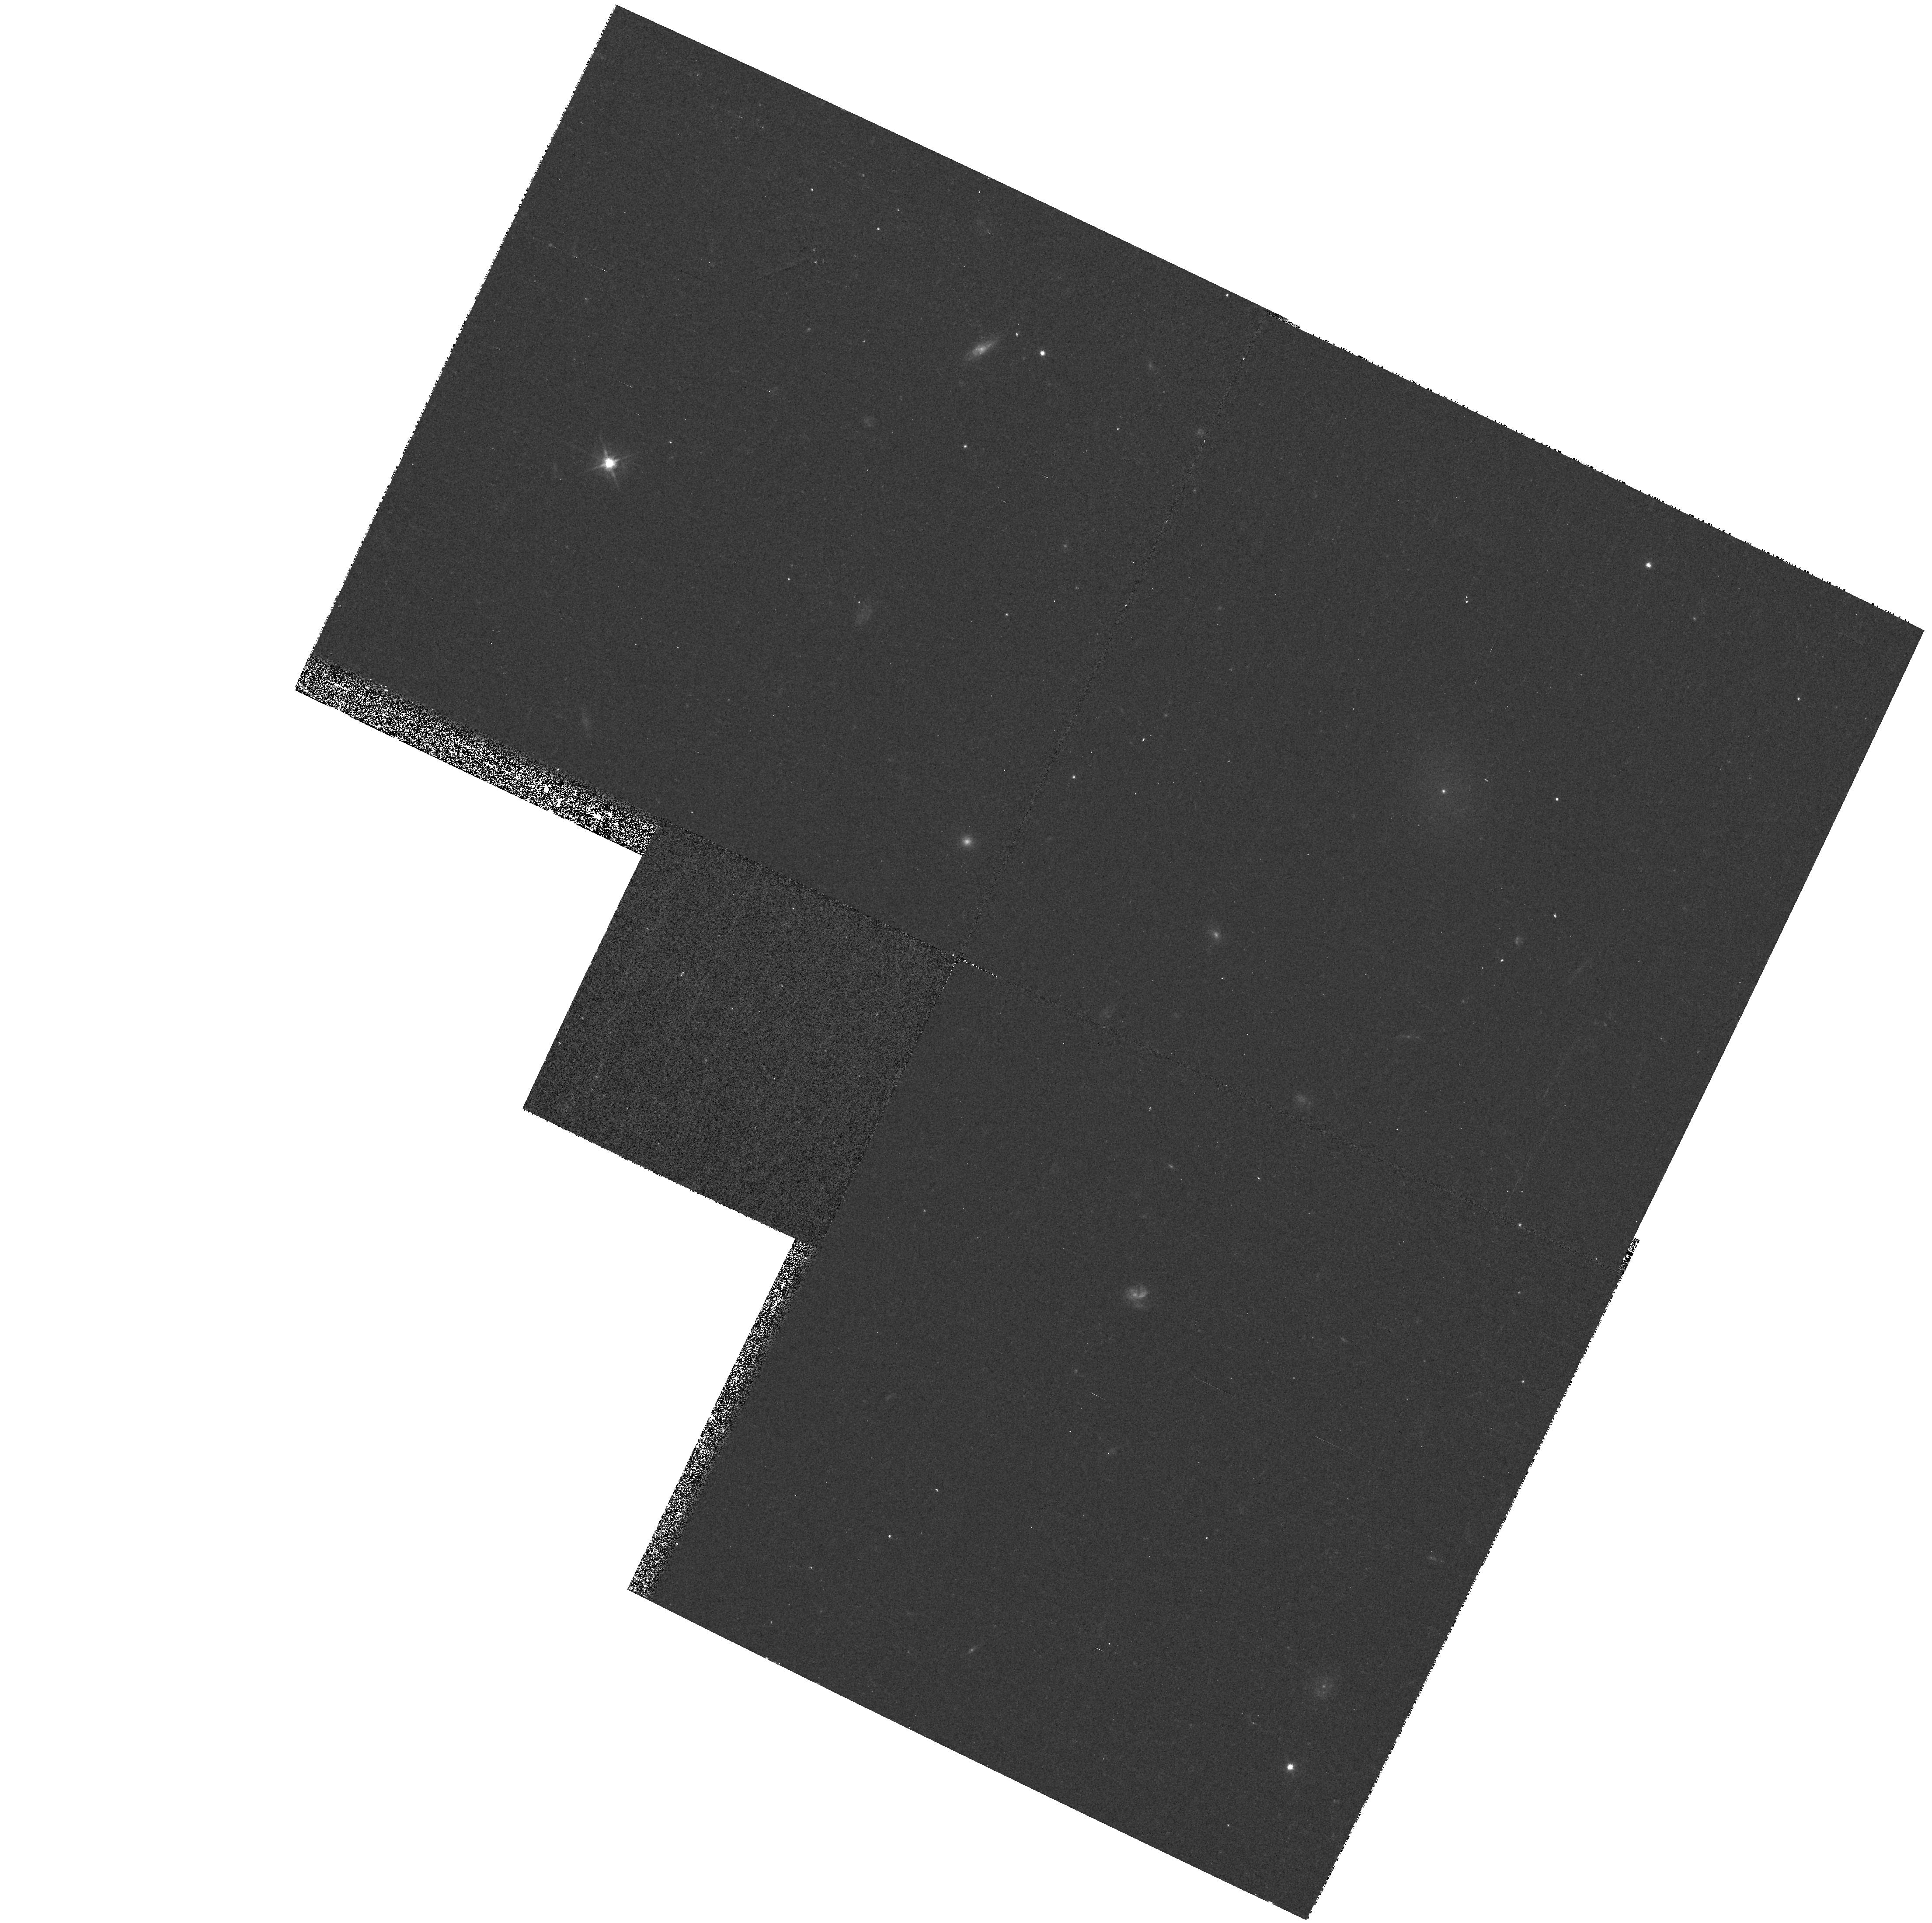
Target: FCC189. Instrument: WFPC2/PC. Filter: F555W. Exposure: 8 min. Observation ID: hst_7377_24_wfpc2_pc_f555w_u42o24

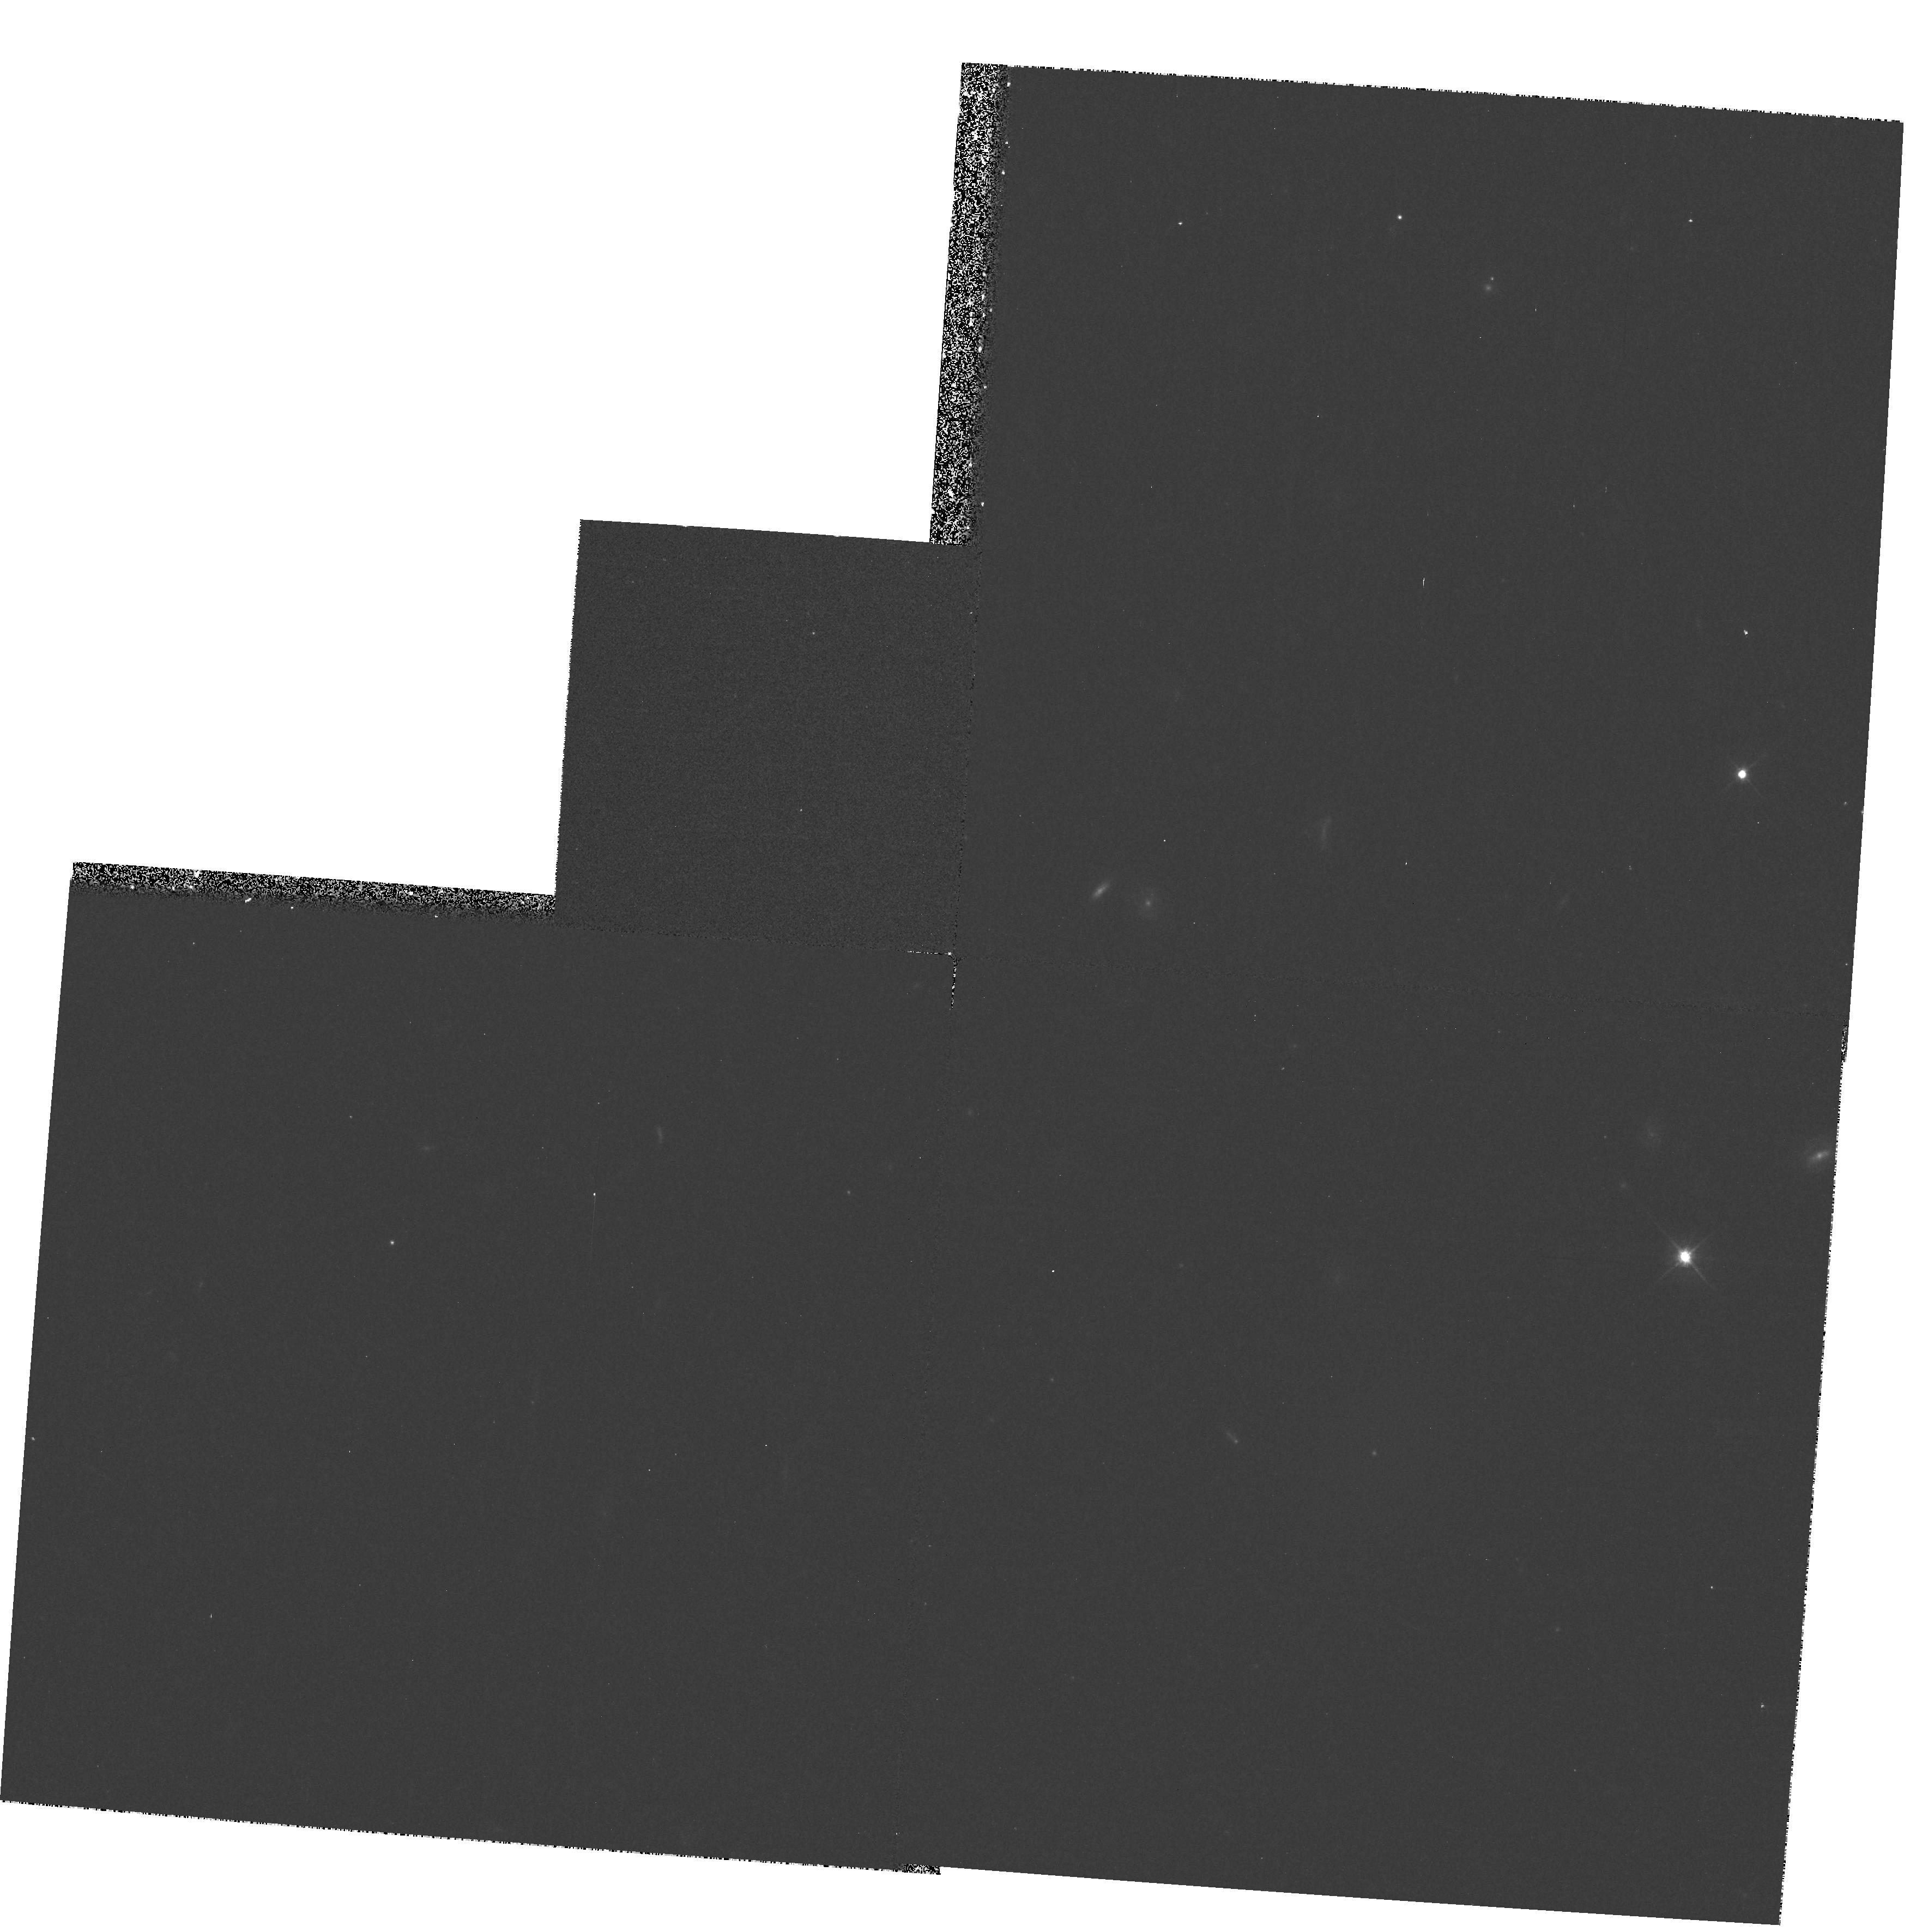
Target: FCC218. Instrument: WFPC2/PC. Filter: F555W. Exposure: 8 min. Observation ID: hst_7377_04_wfpc2_pc_f555w_u42o04

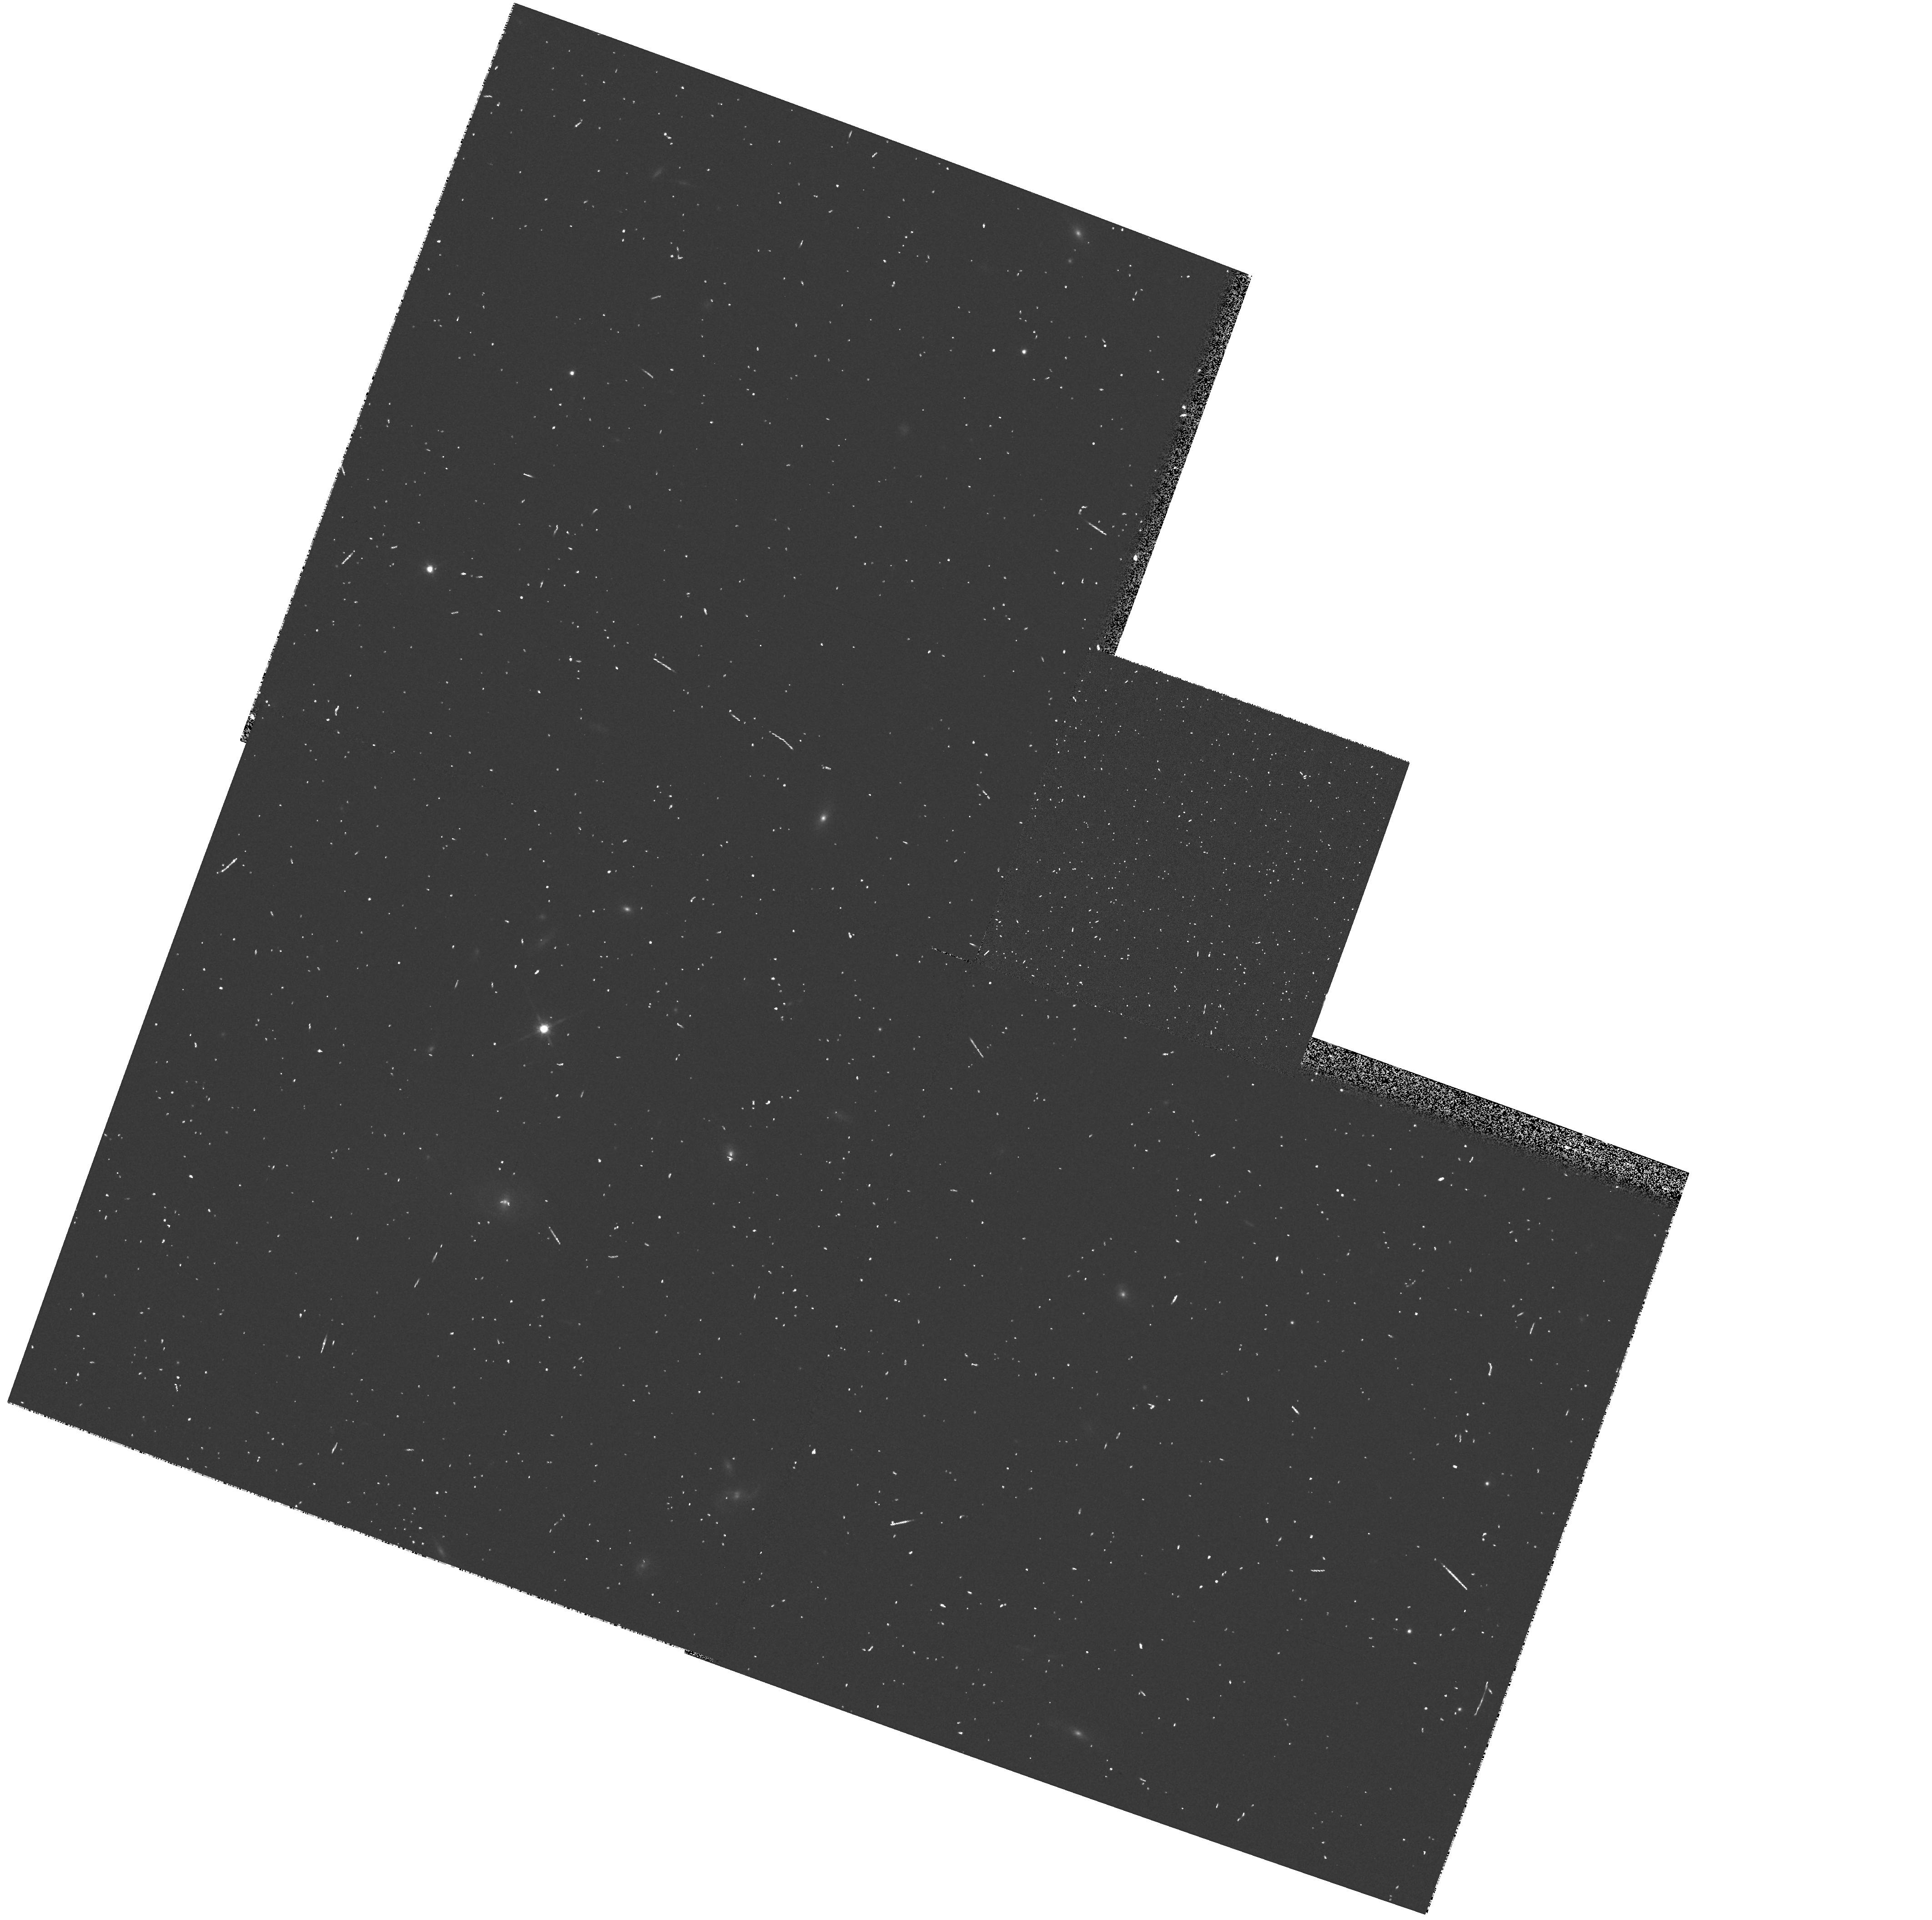
Target: VCC364. Instrument: WFPC2/PC. Filter: F814W. Exposure: 5 min. Observation ID: hst_7377_52_wfpc2_pc_f814w_u42o52

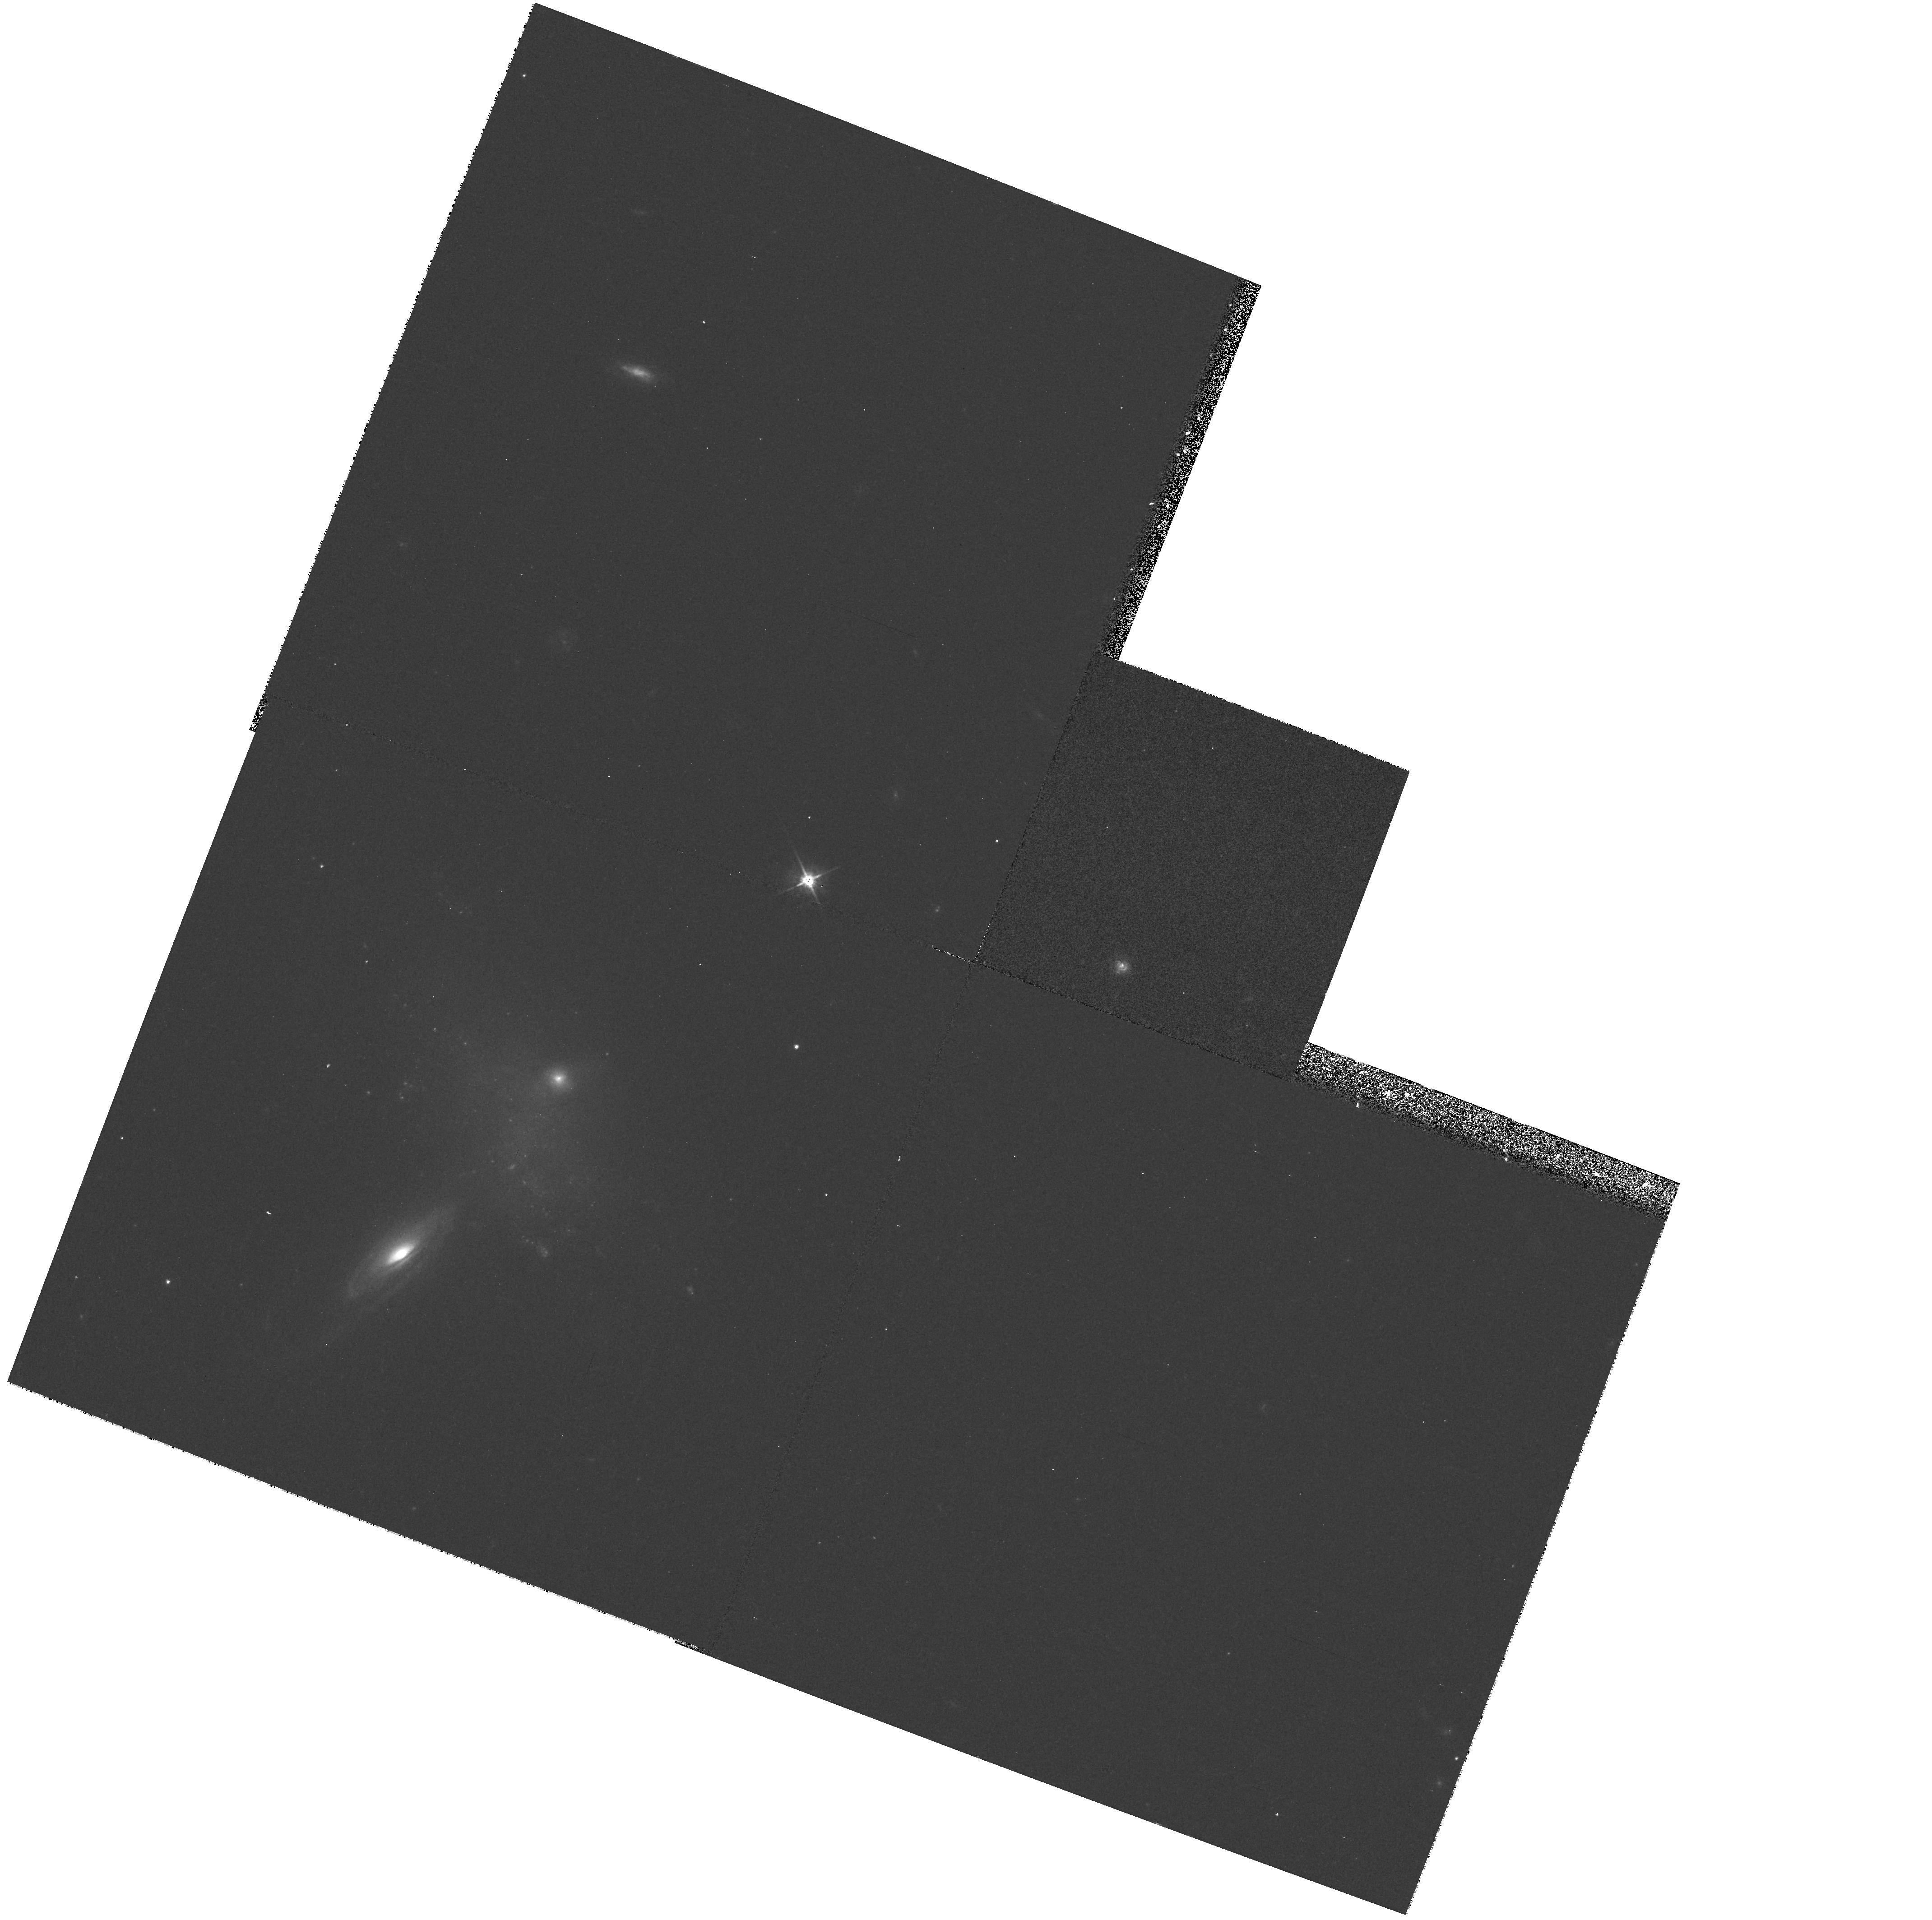
Target: VCC83. Instrument: WFPC2/PC. Filter: F555W. Exposure: 8 min. Observation ID: hst_7377_37_wfpc2_pc_f555w_u42o37

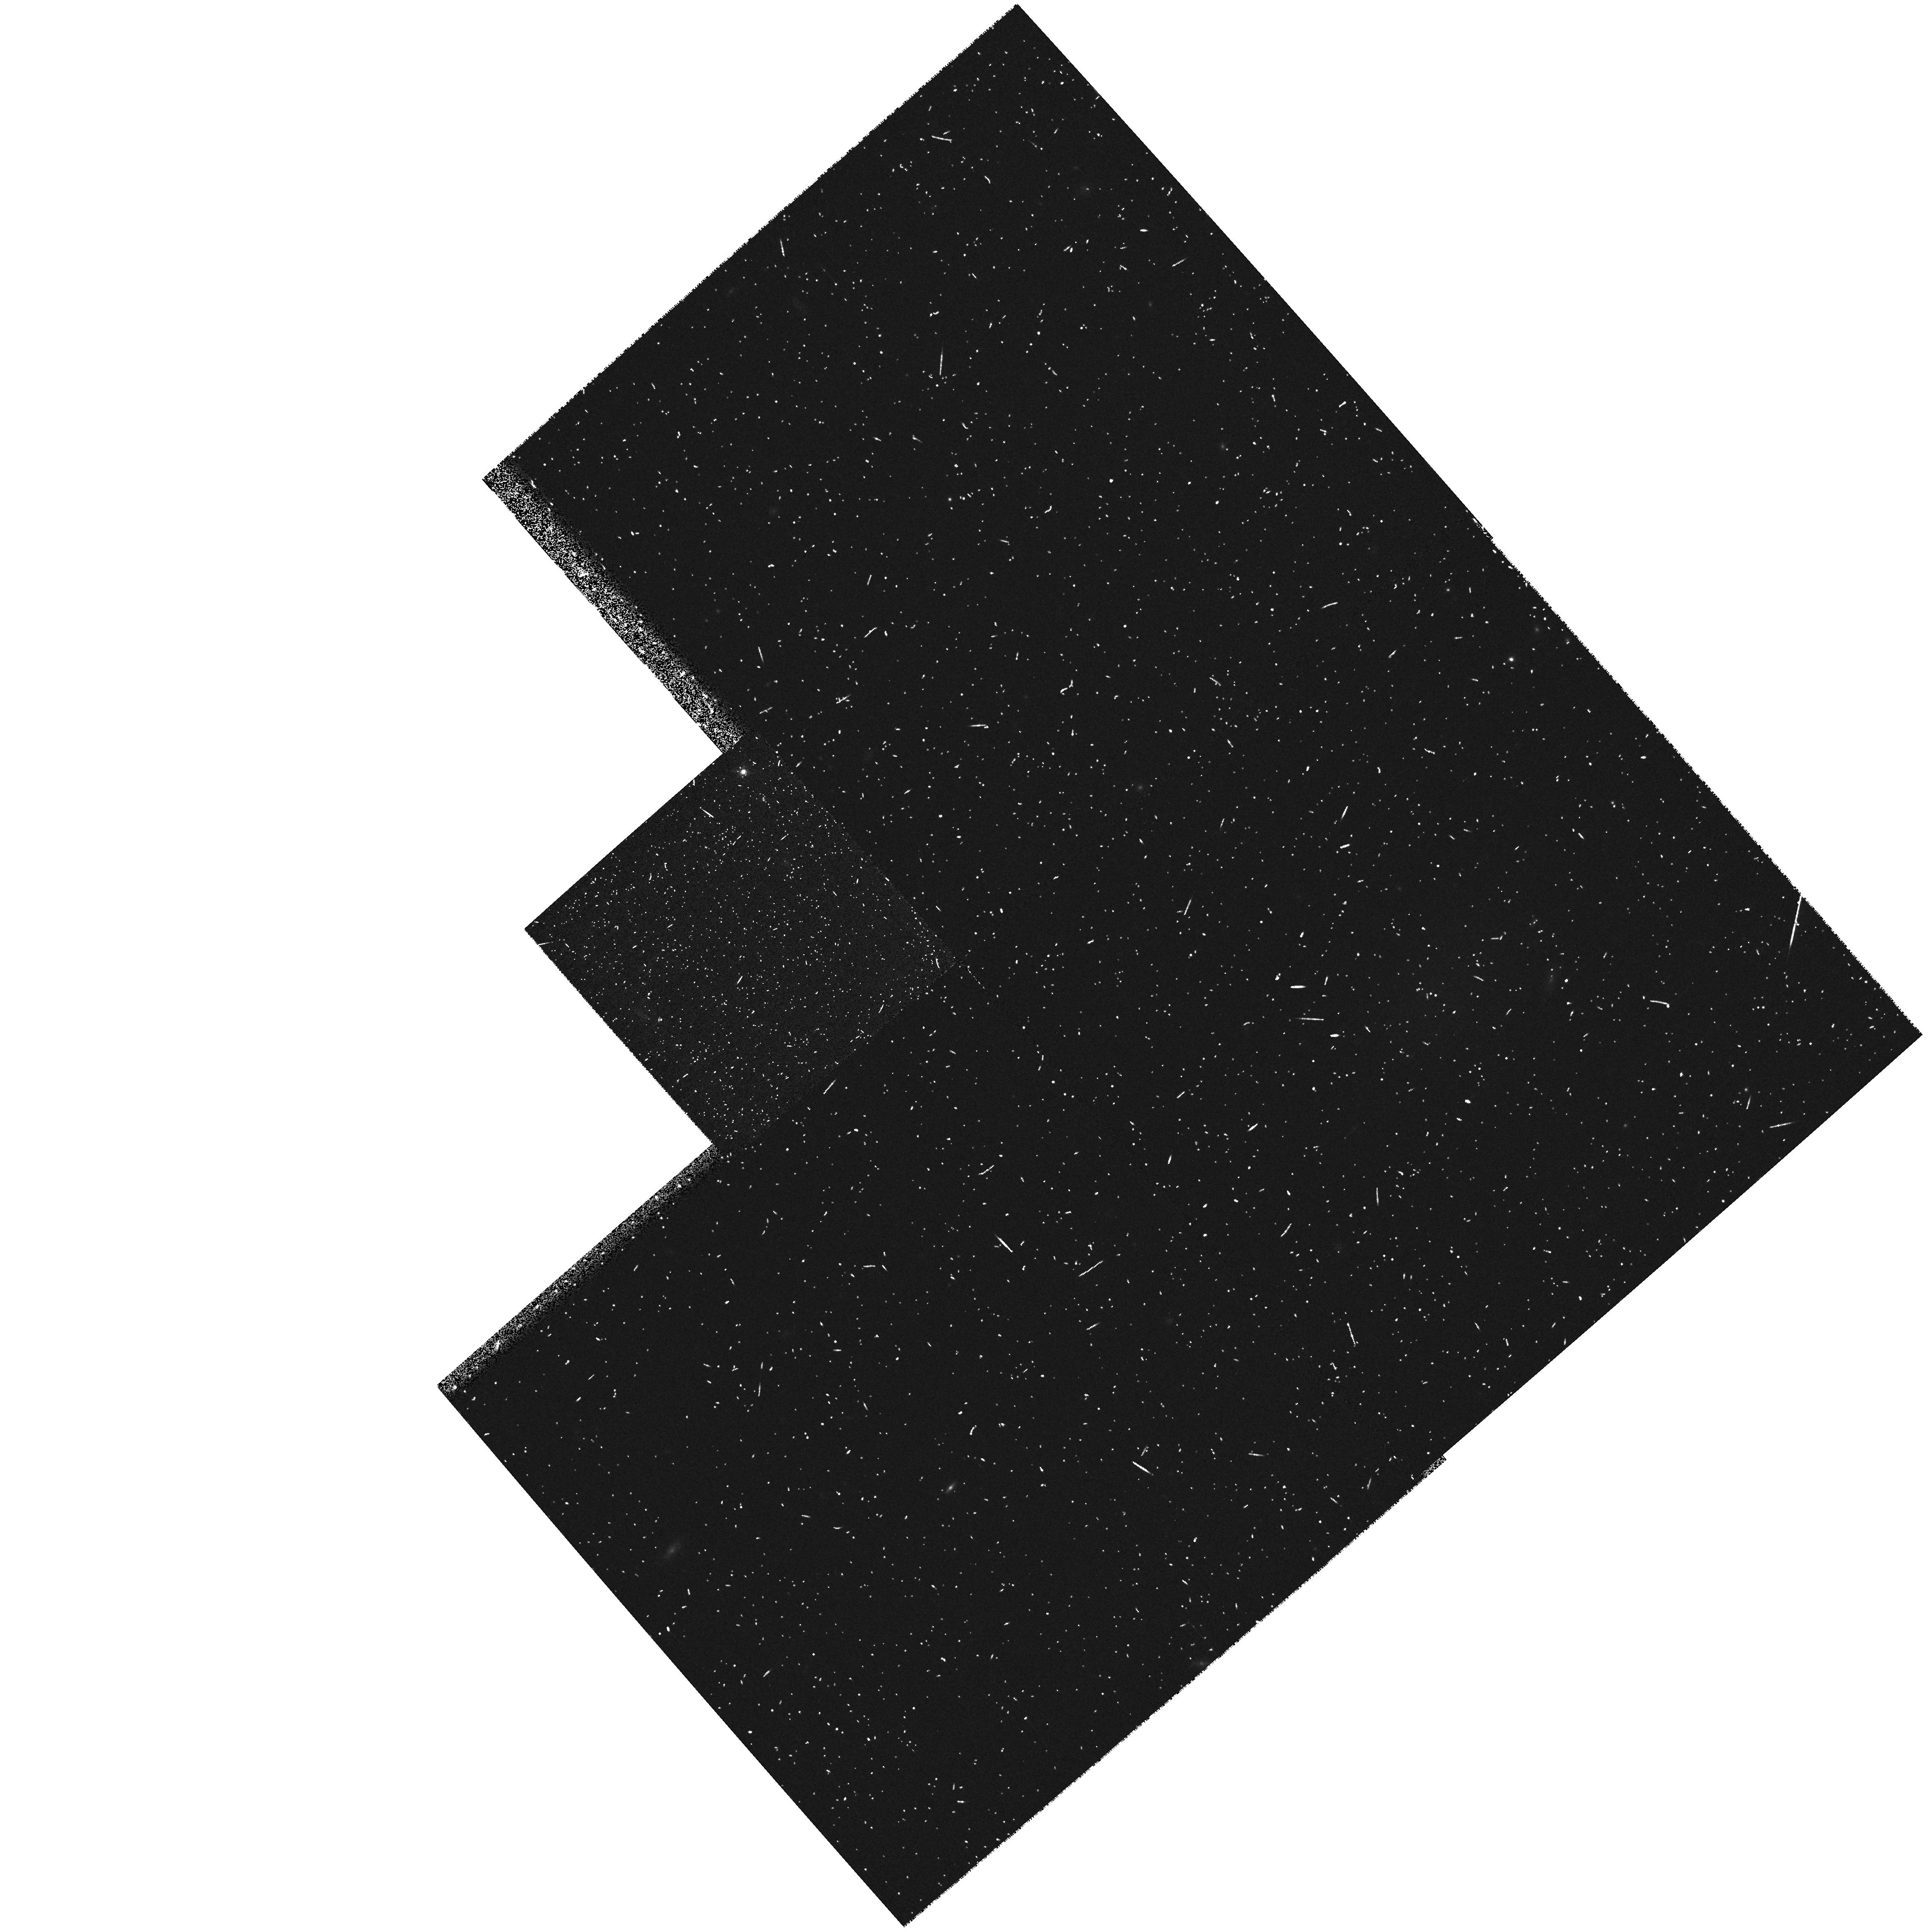
Target: FCC247. Instrument: WFPC2/PC. Filter: F814W. Exposure: 5 min. Observation ID: hst_7377_56_wfpc2_pc_f814w_u42o56

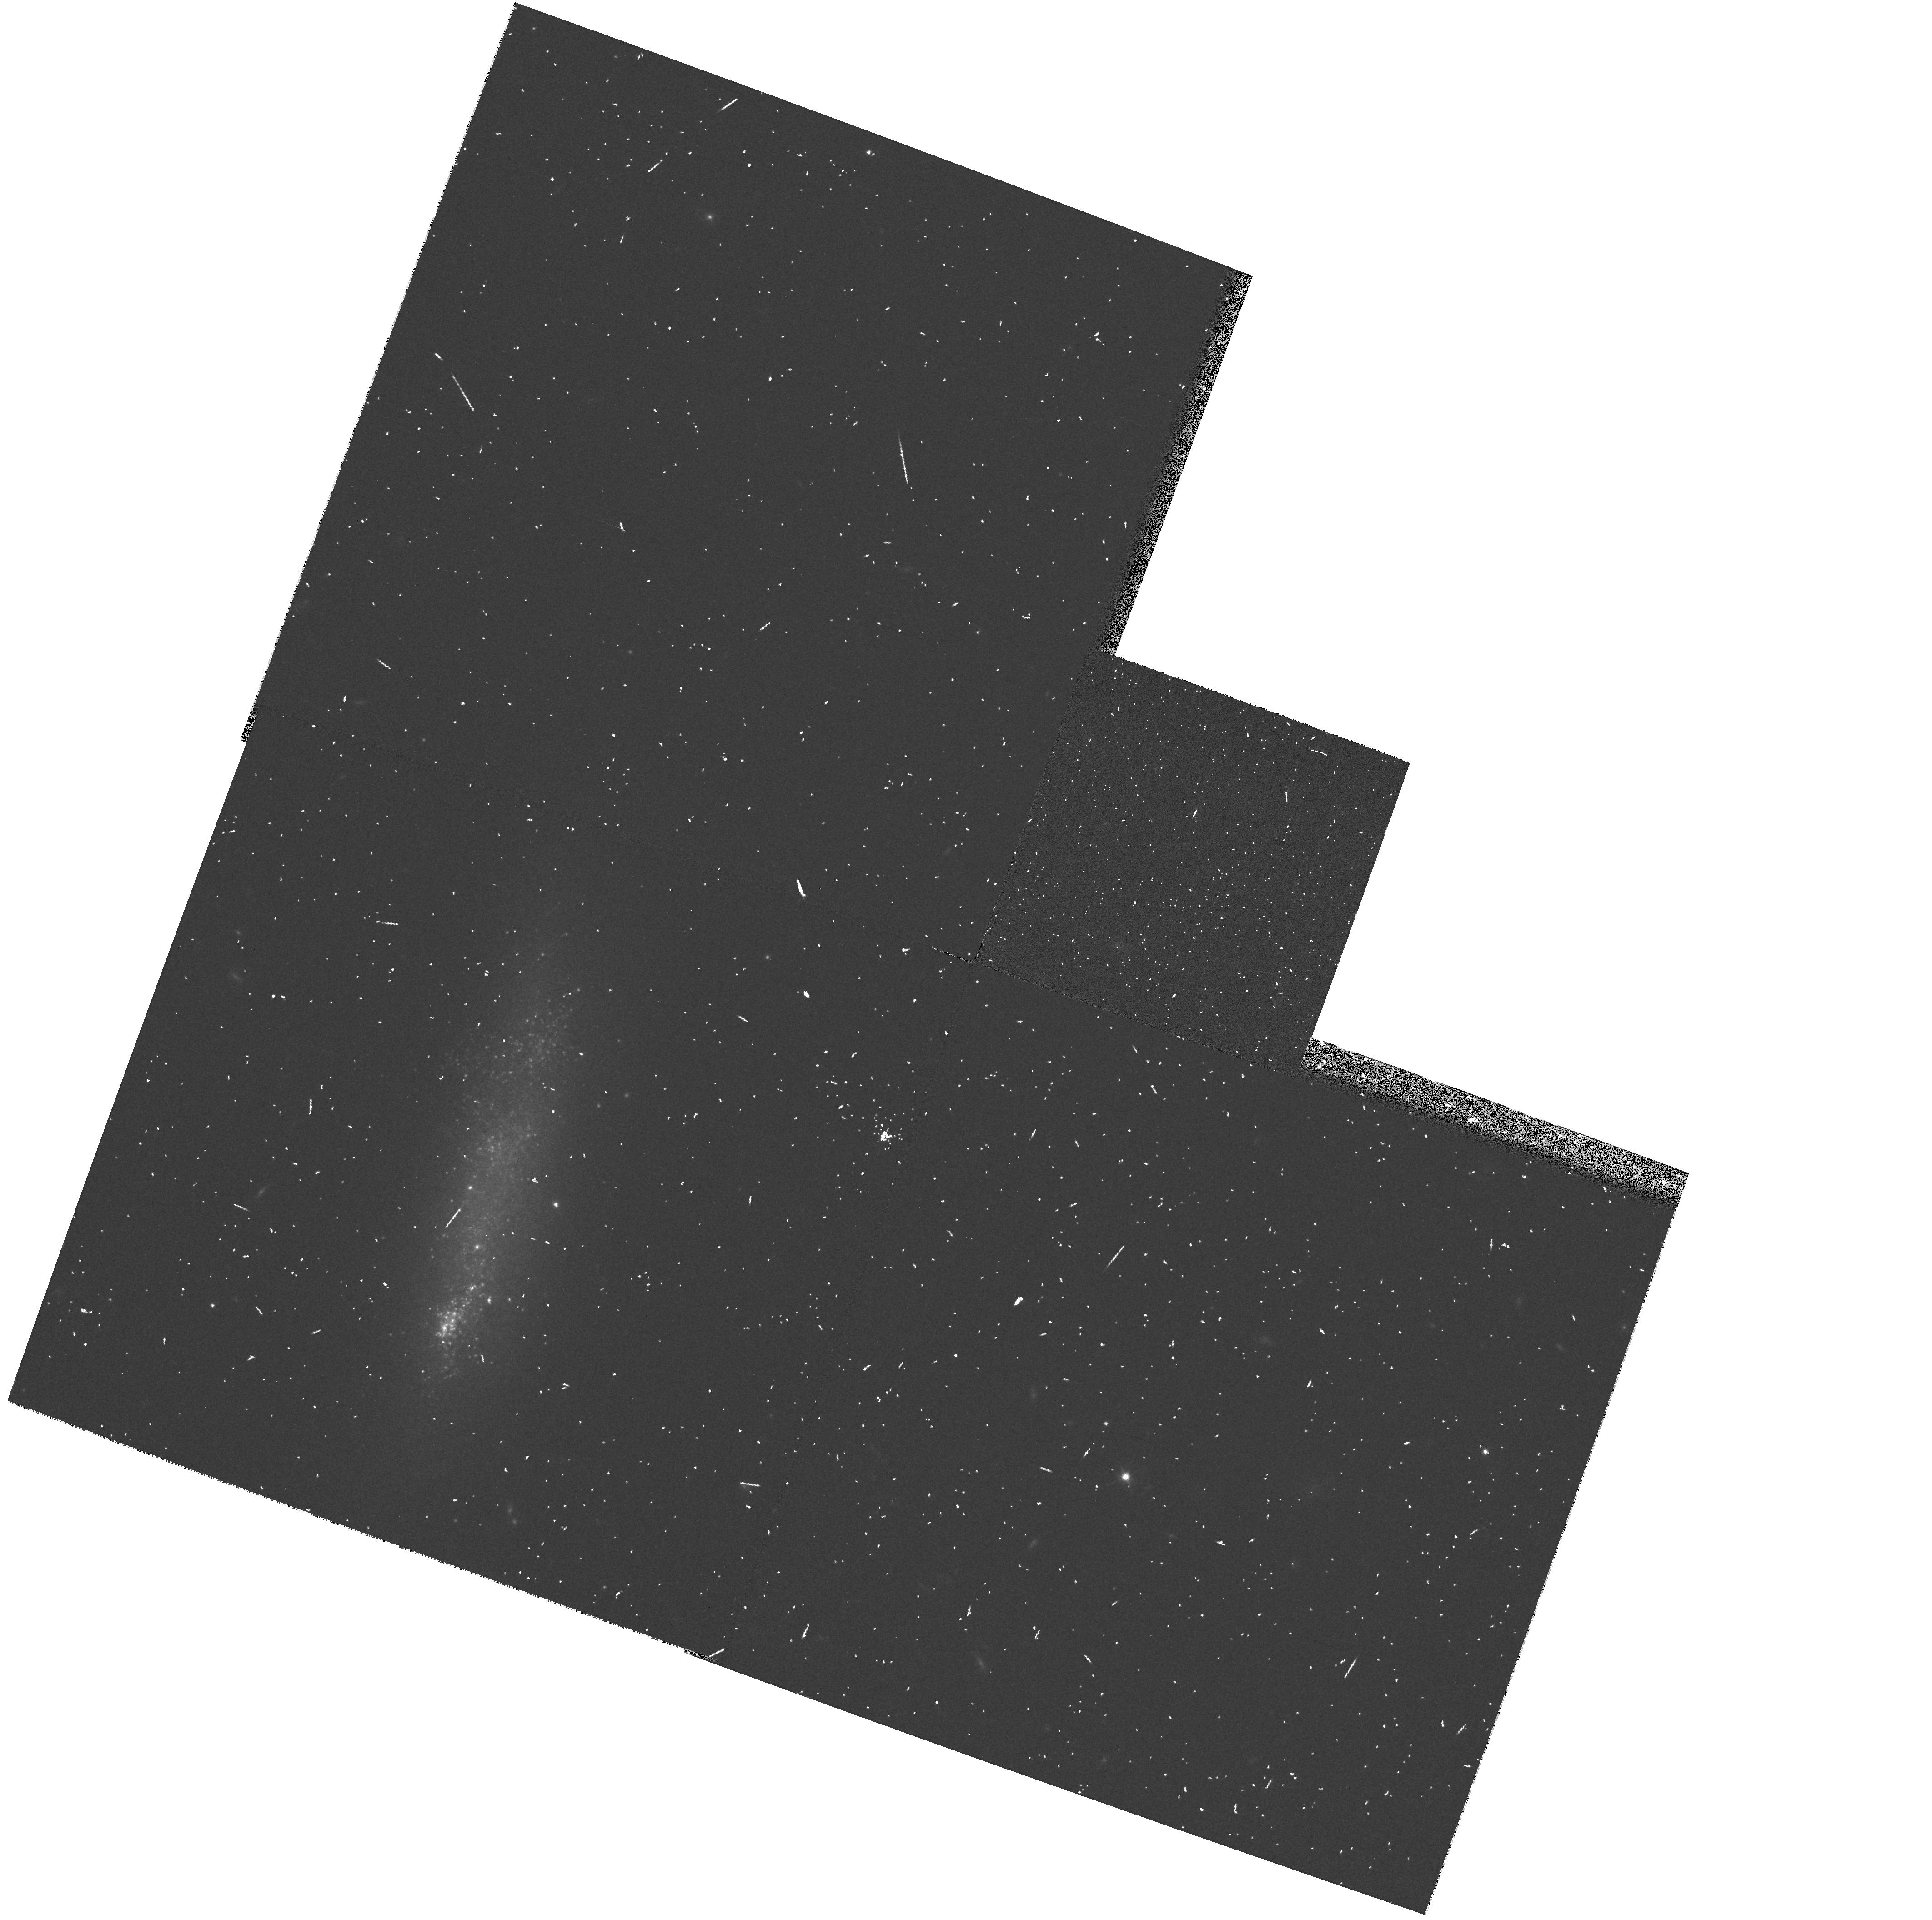
Target: VCC1374. Instrument: WFPC2/PC. Filter: F814W. Exposure: 5 min. Observation ID: hst_7377_39_wfpc2_pc_f814w_u42o39

Dwarf Elliptical Galaxy Snapshot Survey II (PI: Miller, Bryan)

We will extend our V and I snapshot survey of nearby dwarf elliptical (dE) galaxies begun in Cycle 6 to fainter magnitudes and to include a comparison sample of dwarf irregular (dI) galaxies. This survey will provide important information on the globular cluster systems of such galaxies and the properties of their cores and nuclei. With twelve of thirty galaxies observed in Cycle 6 we see a tentative difference in globular cluster specific frequency (S_N) between nucleated and non-nucleated dE's. Other preliminary results are: 1) the values of S_N in the dE's appear to be more like that found in giant ellipticals than in spirals or irregulars; 2) the high resolution of HST allows us to more accurately classify a galaxy as nucleated or non-nucleated; and 3) many of the nuclei (or brightest clusters) are offset from the geometrical centers of the galaxies. However, we cannot immediately conclude that dE galaxies are low- luminosity ellipticals instead of stripped dI's because S_N in dI's has not been adequately measured. Also, there is a large scatter in S_N for the lowest luminosity galaxies in the present sample due to small number statistics for each galaxy. The new data will allow us to determine S_N in a comparable sample of dI galaxies and will reduce the uncertainty in S_N for the low luminosity dE's. Comparison of this data set to HST images of luminous elliptical galaxies and their globular cluster systems should provide valuable clues to the formation of galaxies and their globular clusters.